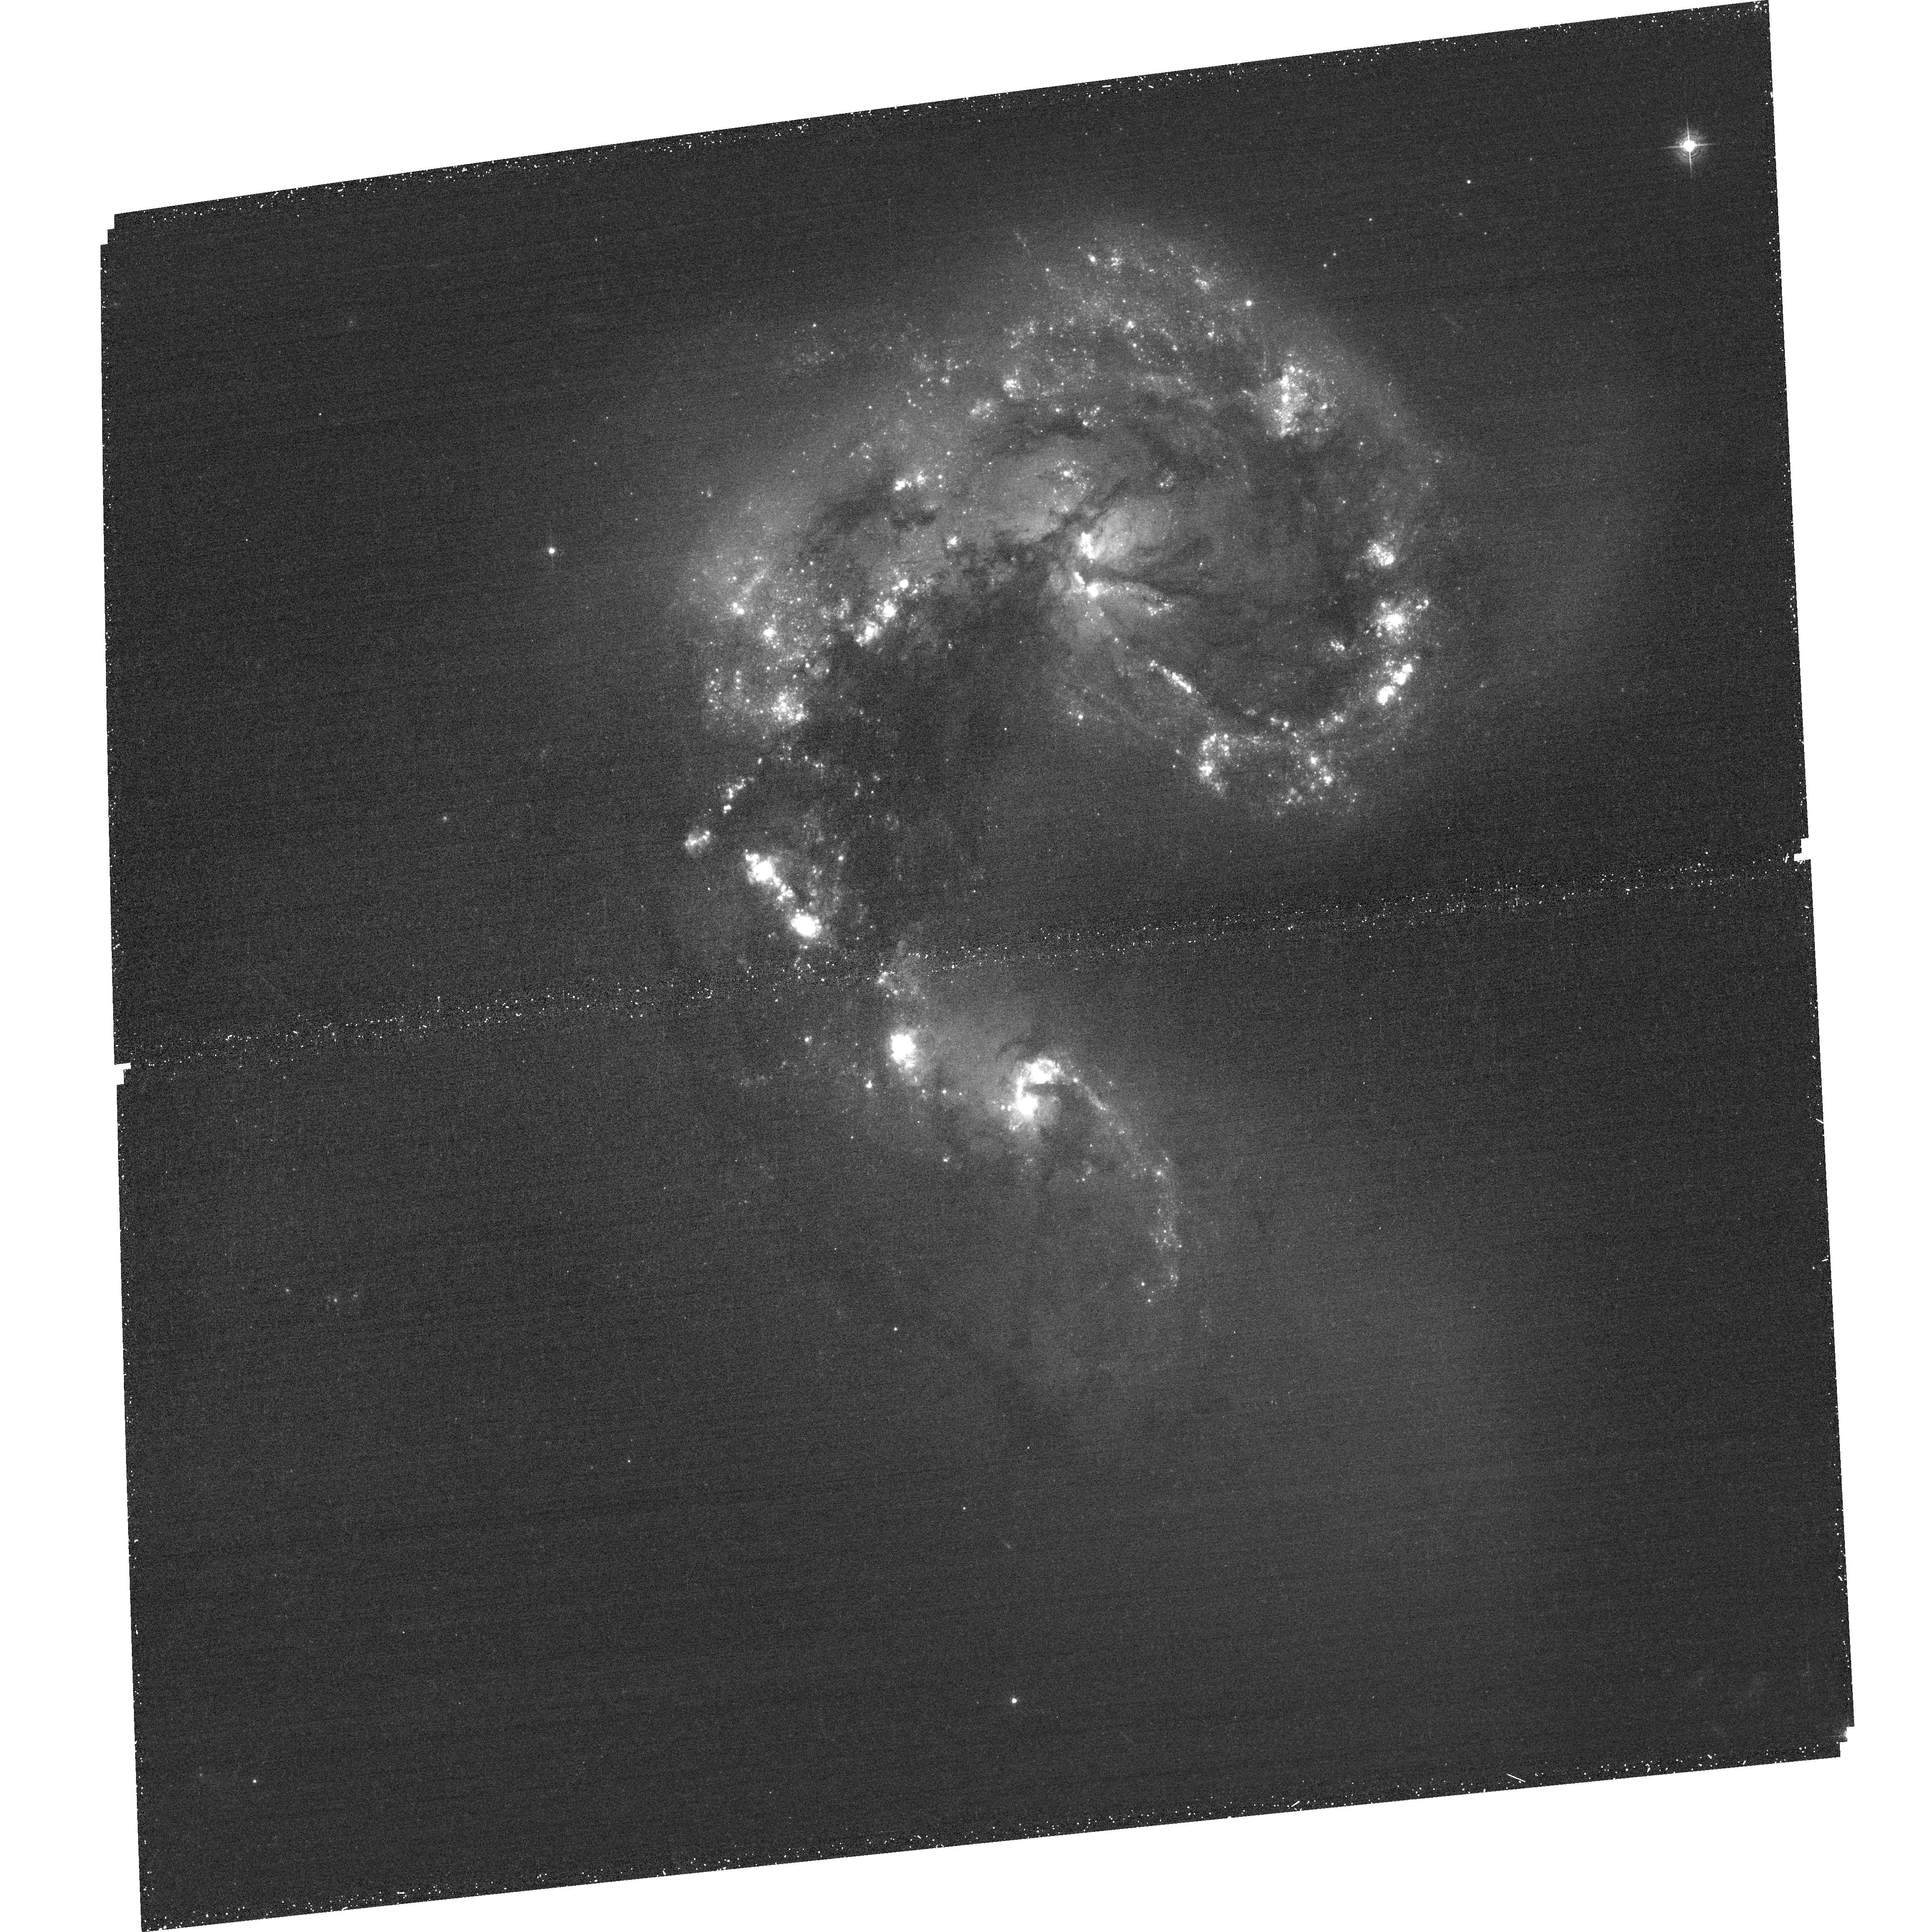
Target: NGC4038-39-ACS1
Instrument: ACS/WFC
Filter: F502N
Exposure: 36 min
Observation ID: hst_11577_31_acs_wfc_f502n_jb5u31

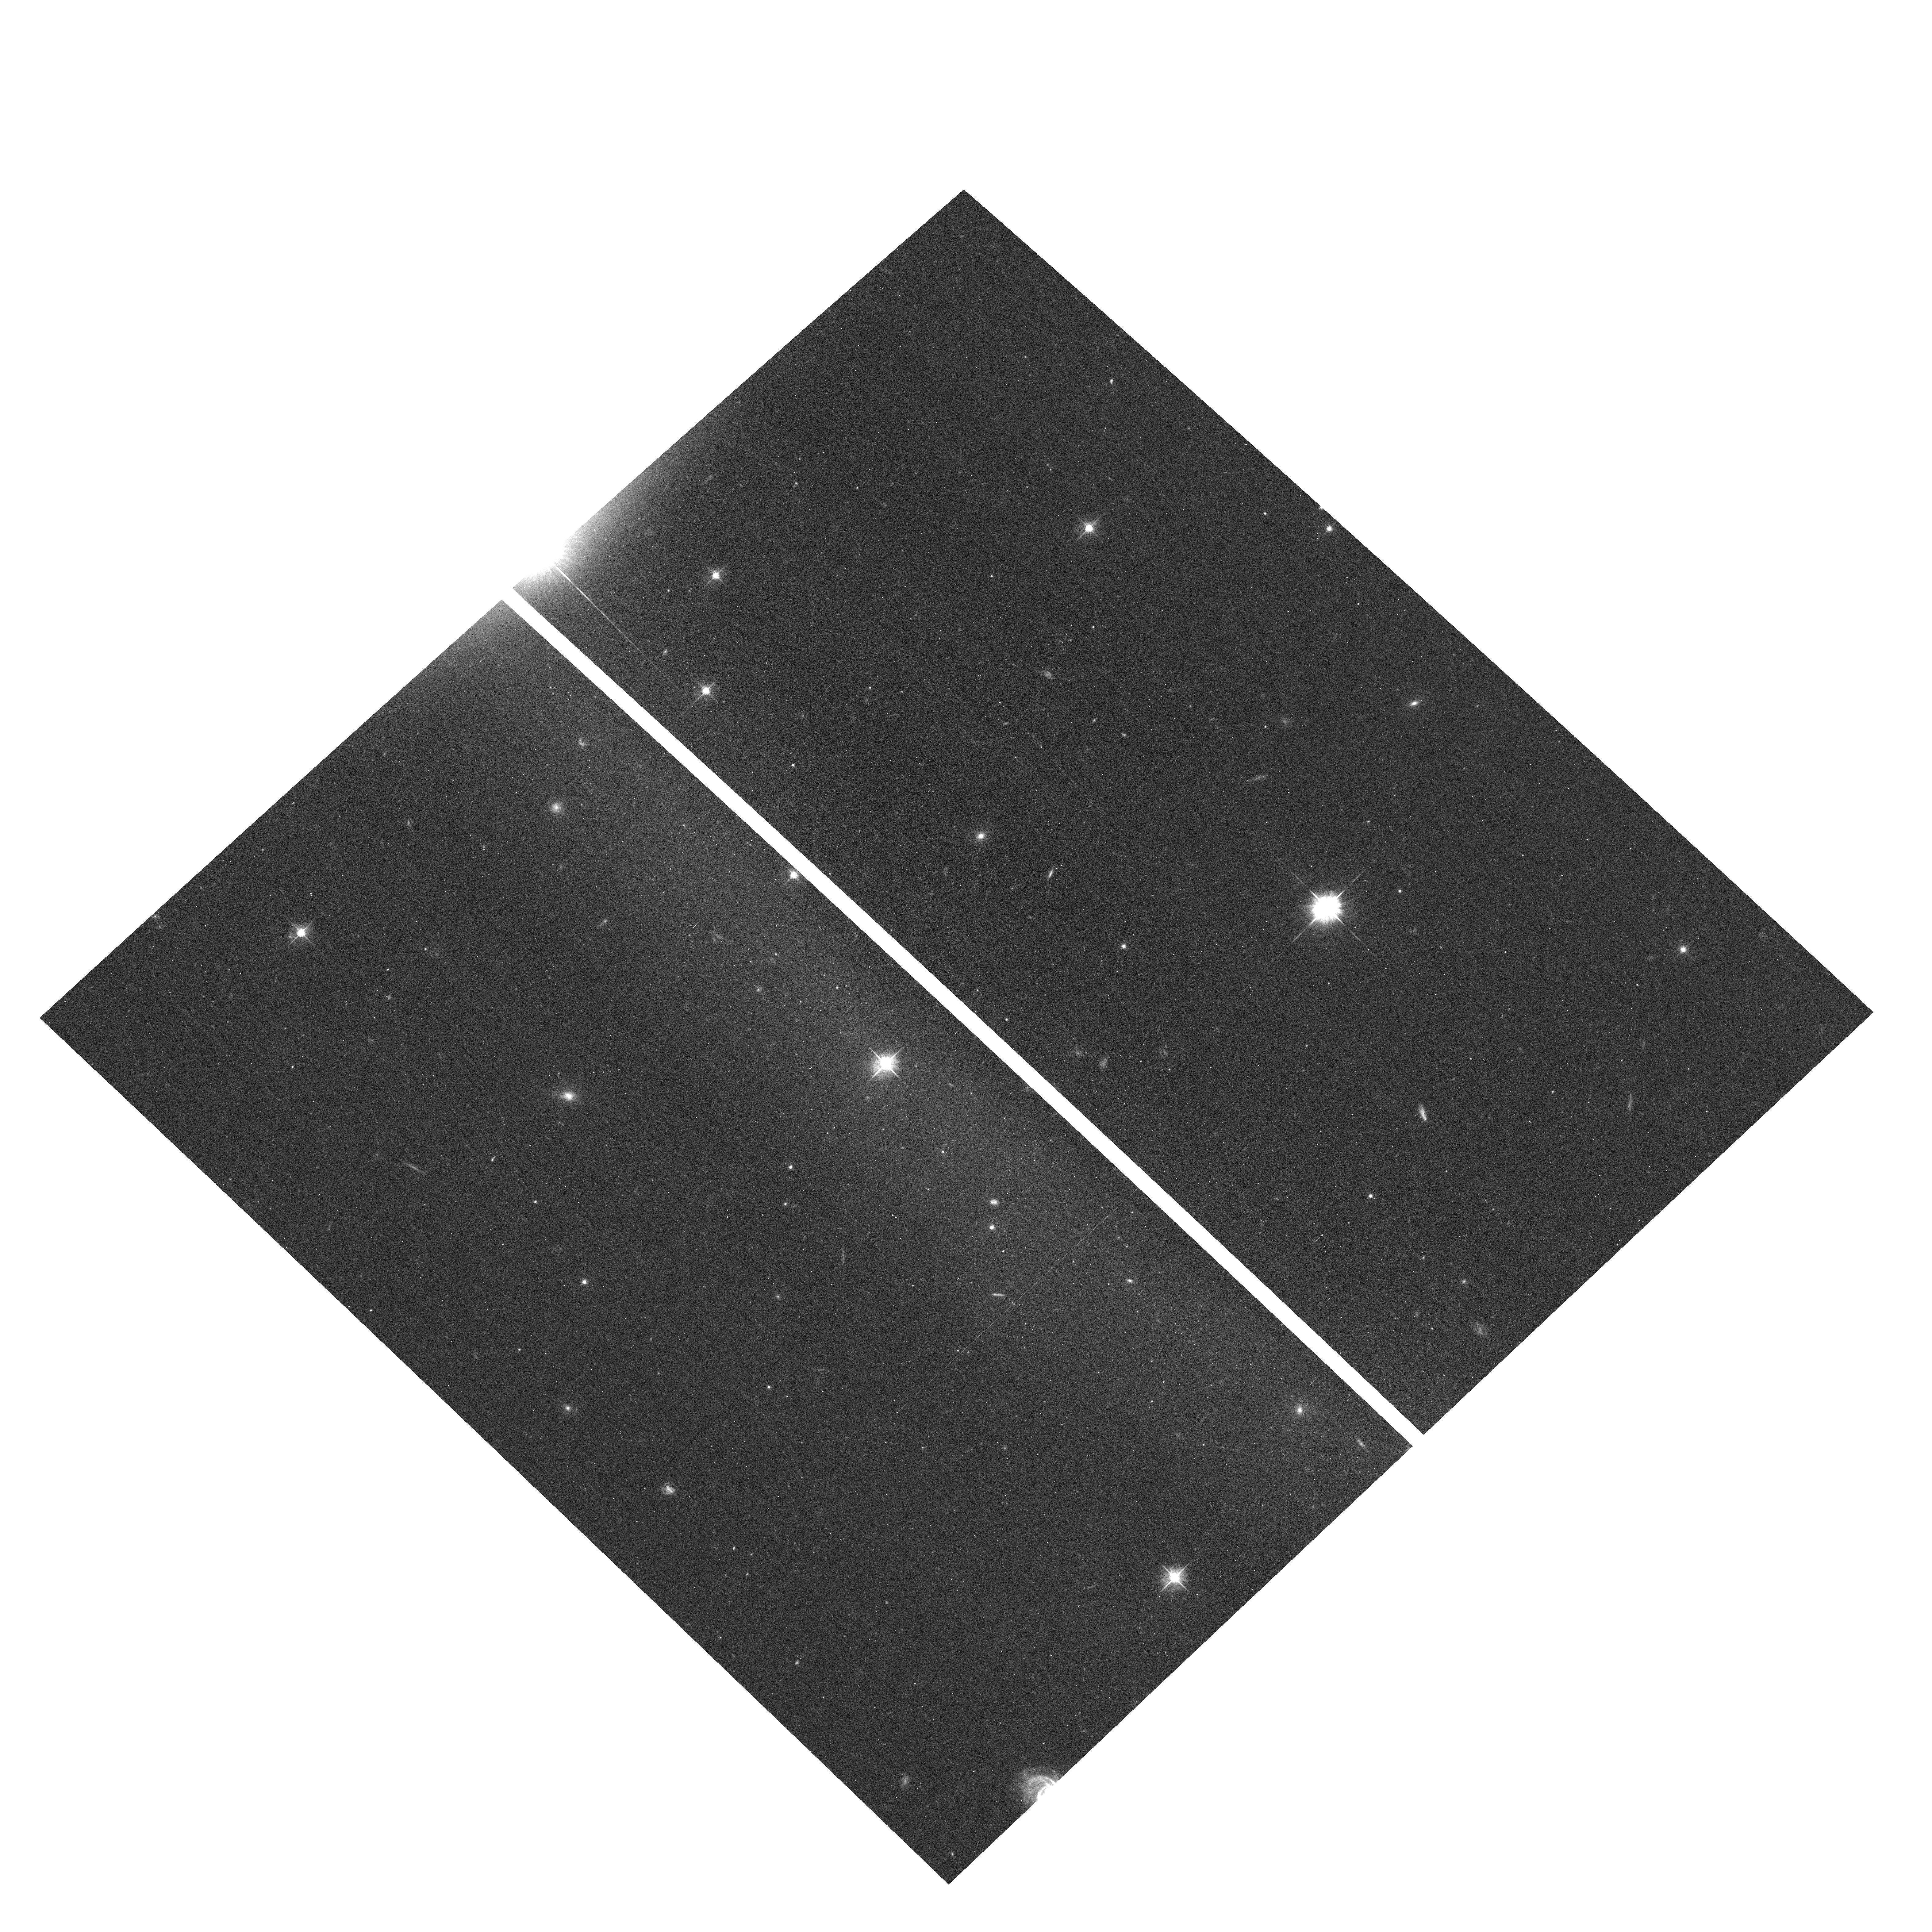
Target: field at RA 180.469°, Dec -18.971°
Instrument: ACS/WFC
Filter: F555W
Exposure: 15 min
Observation ID: hst_11577_20_acs_wfc_f555w_jb5u20

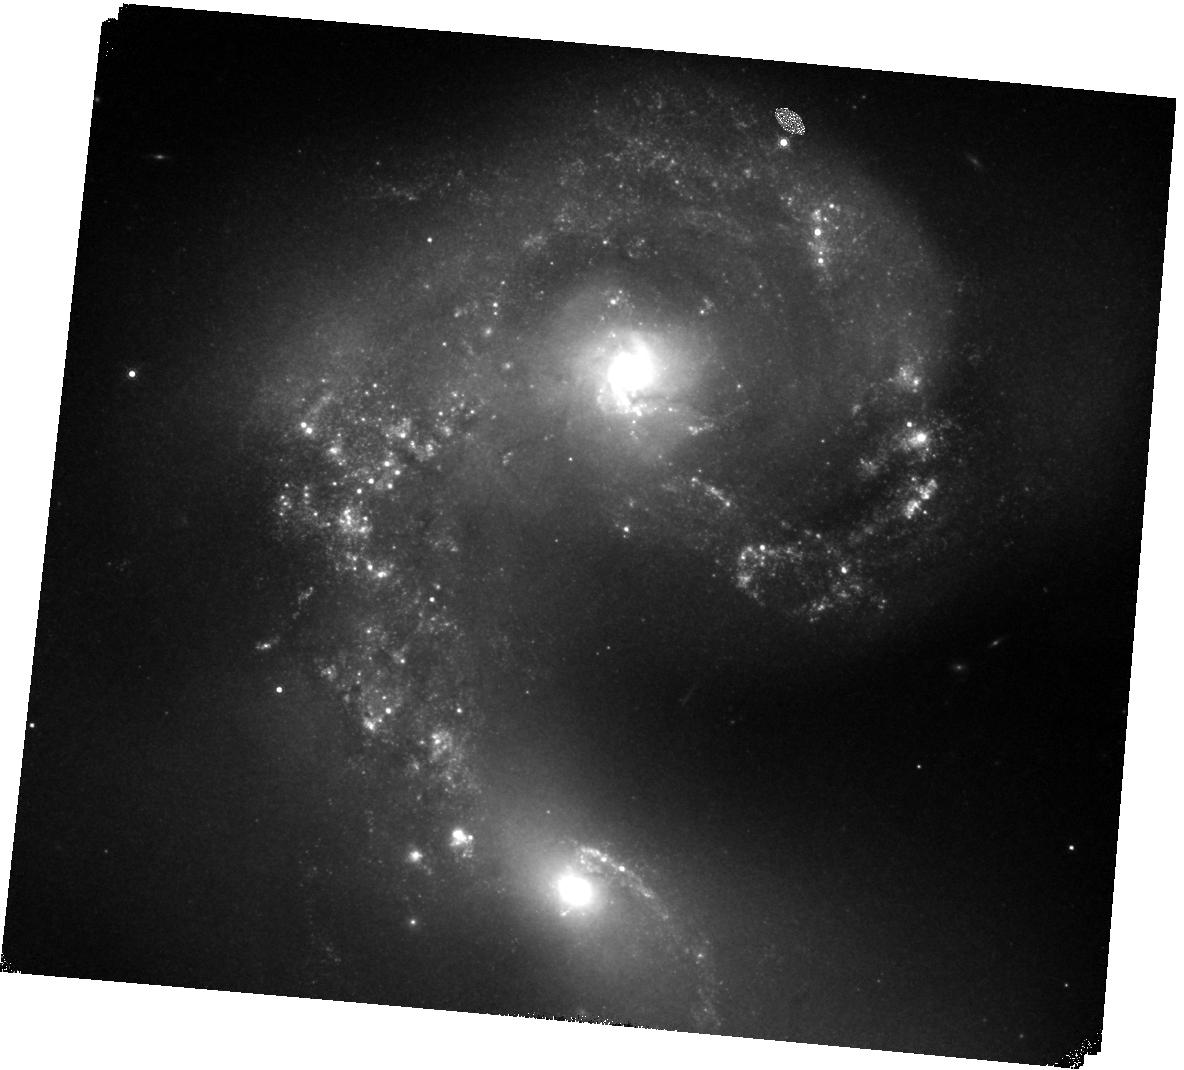
Target: NGC4038-39-JH-1
Instrument: WFC3/IR
Filter: F164N
Exposure: 40 min
Observation ID: hst_11577_91_wfc3_ir_f164n_ib5u91

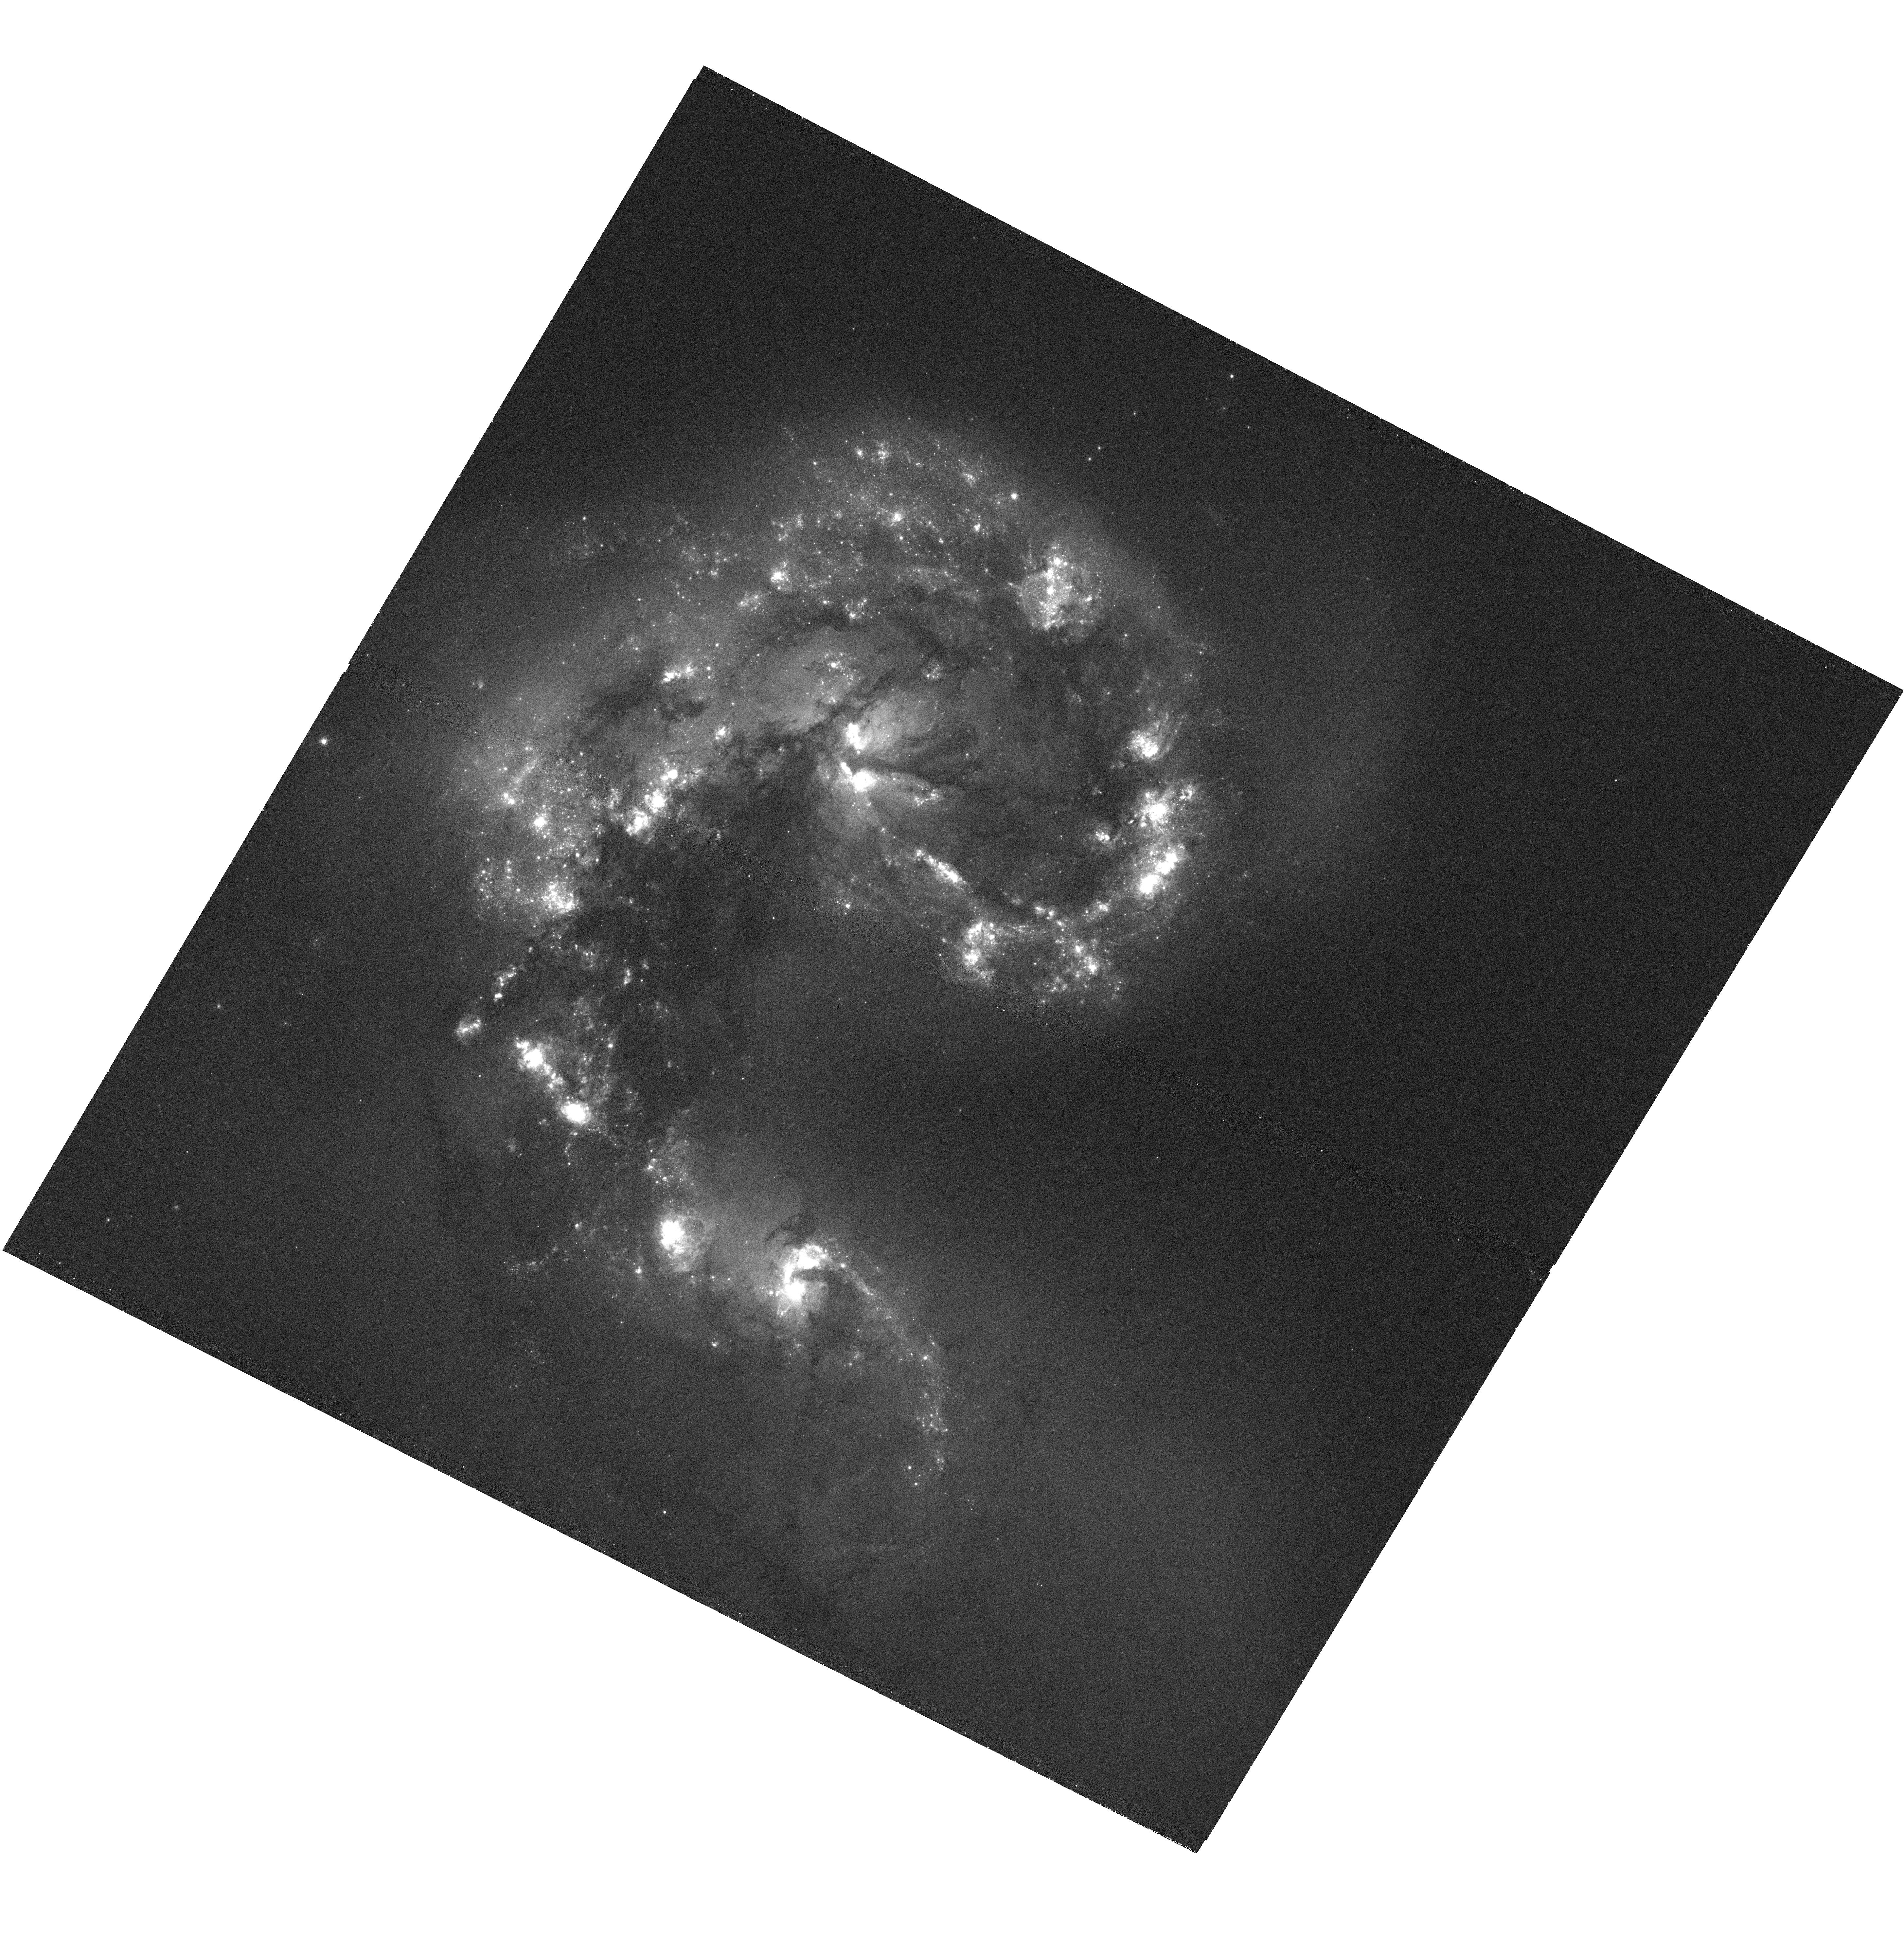
Target: NGC4038-39-WFC2
Instrument: WFC3/UVIS
Filter: F487N
Exposure: 49 min
Observation ID: hst_11577_90_wfc3_uvis_f487n_ib5u90

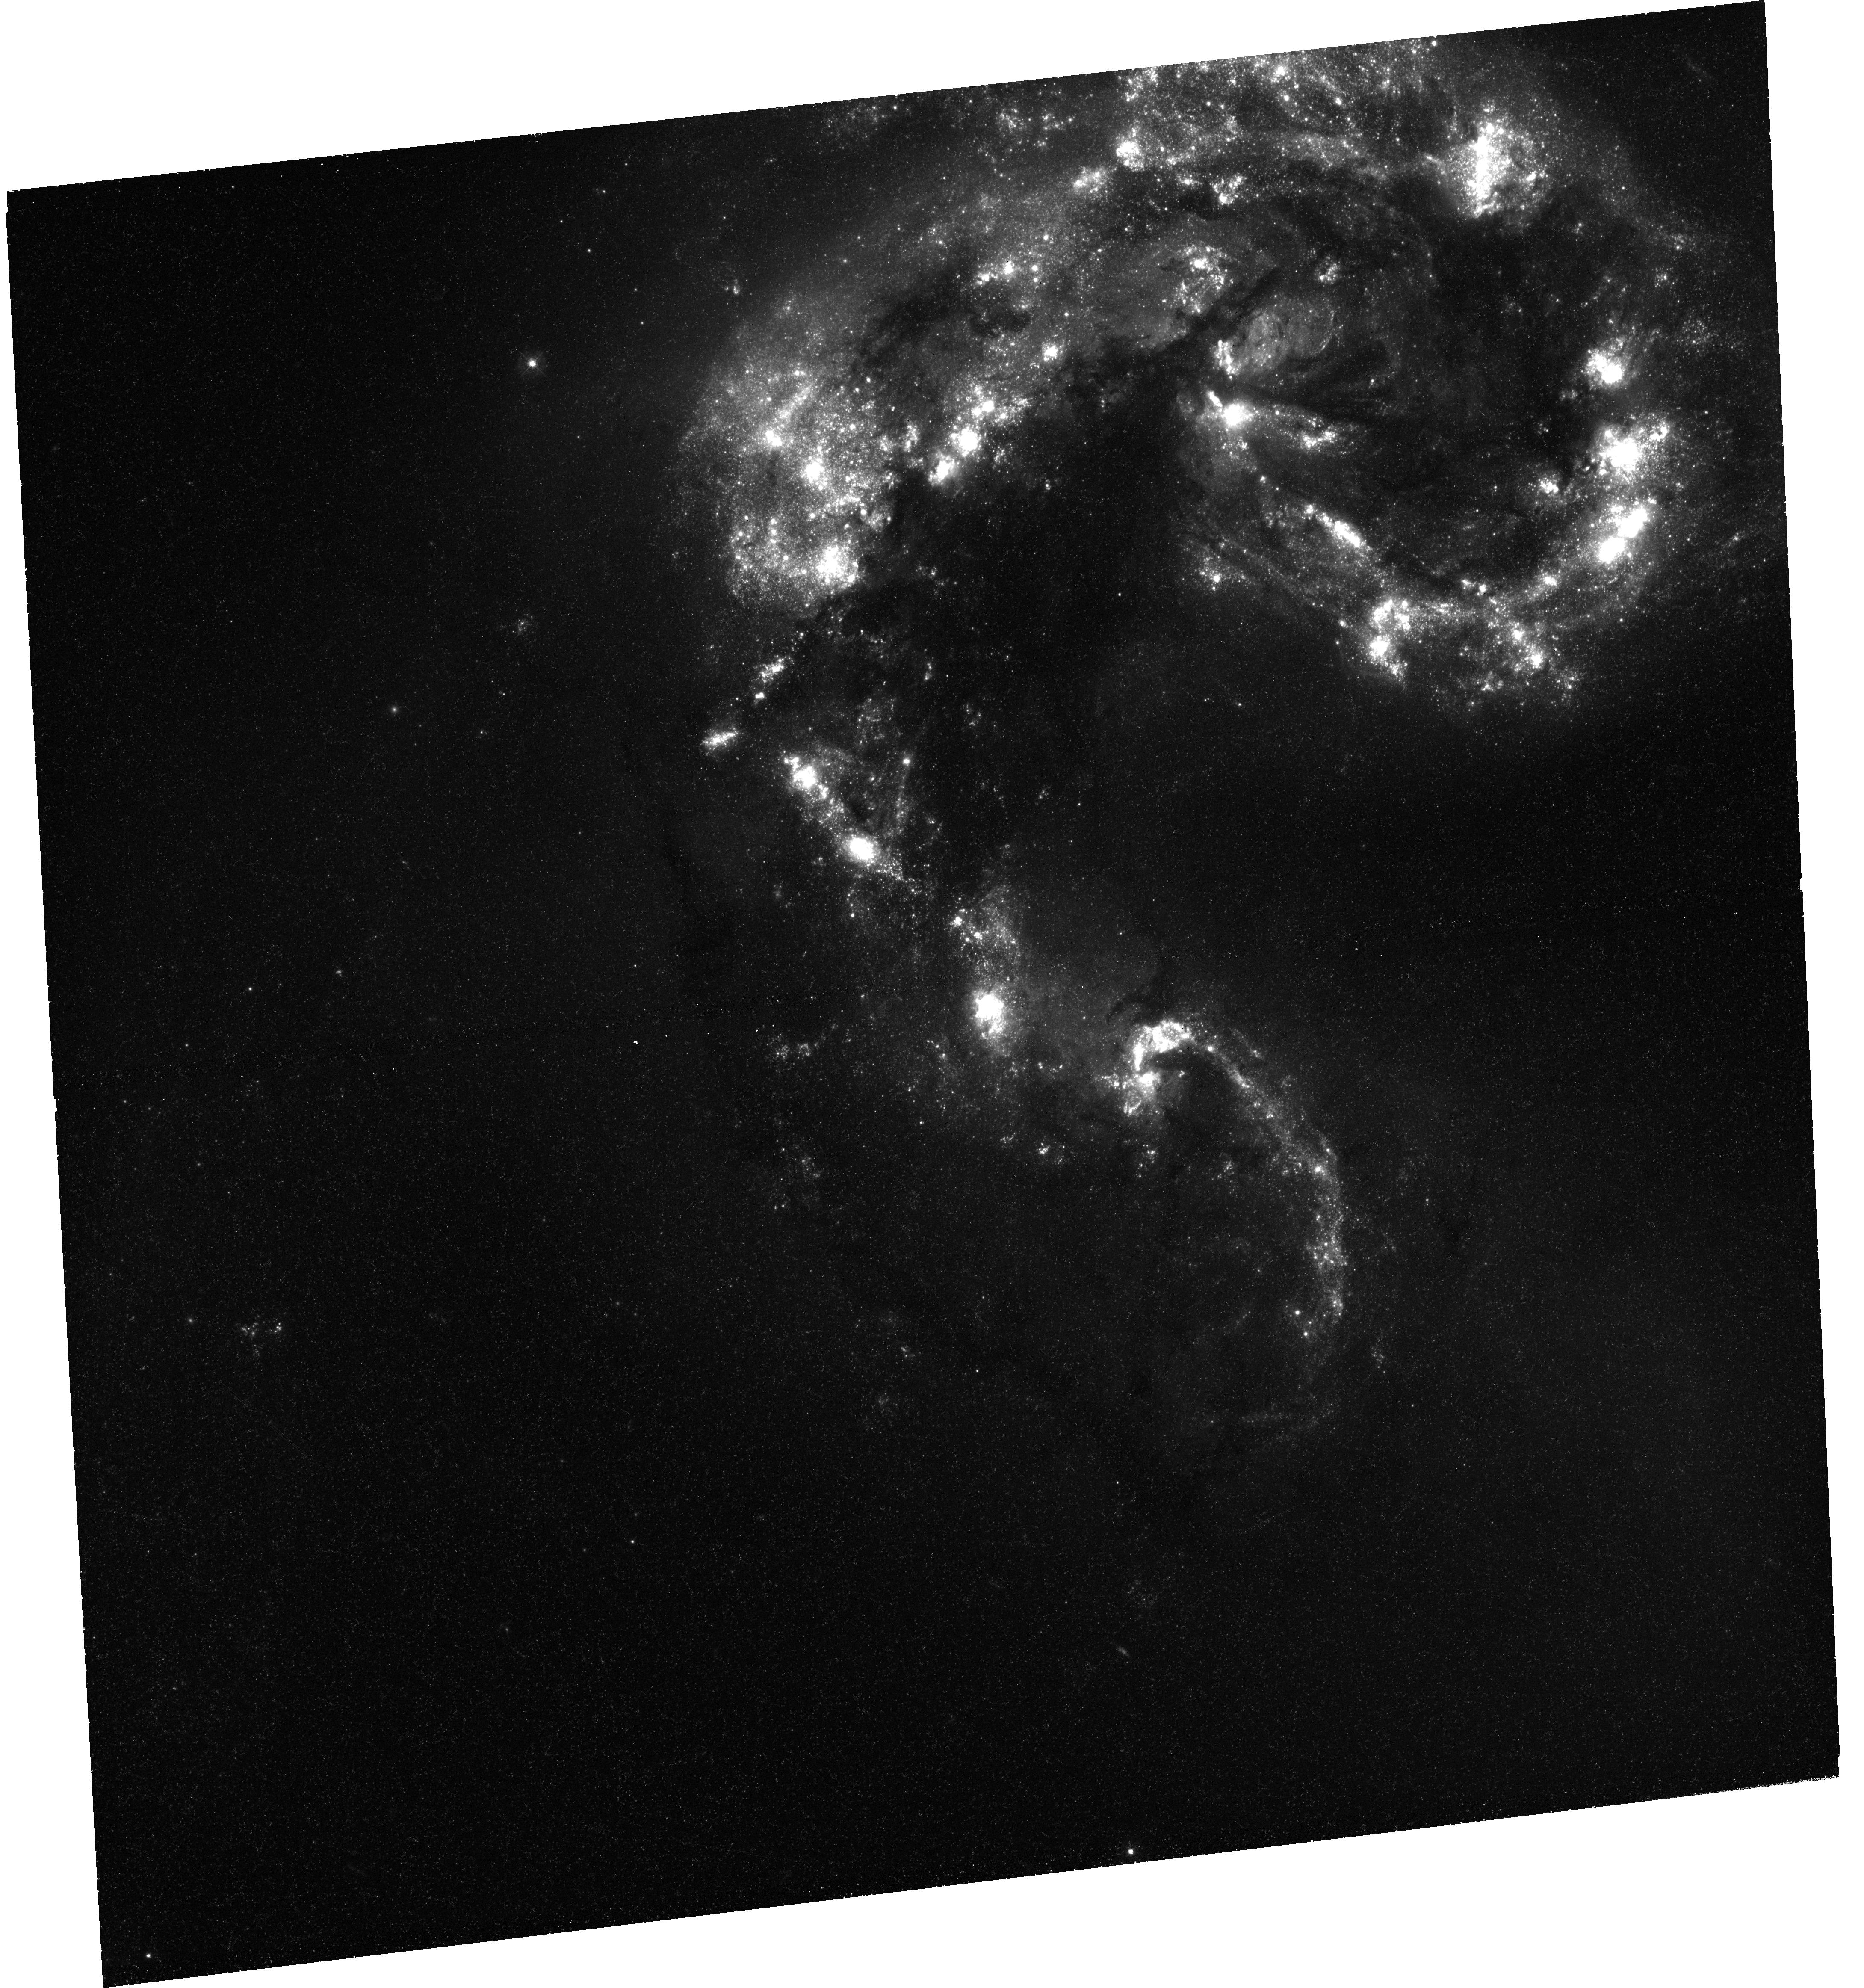
Target: NGC4038-39-1
Instrument: WFC3/UVIS
Filter: F336W
Exposure: 1.5 h
Observation ID: hst_11577_10_wfc3_uvis_f336w_ib5u10

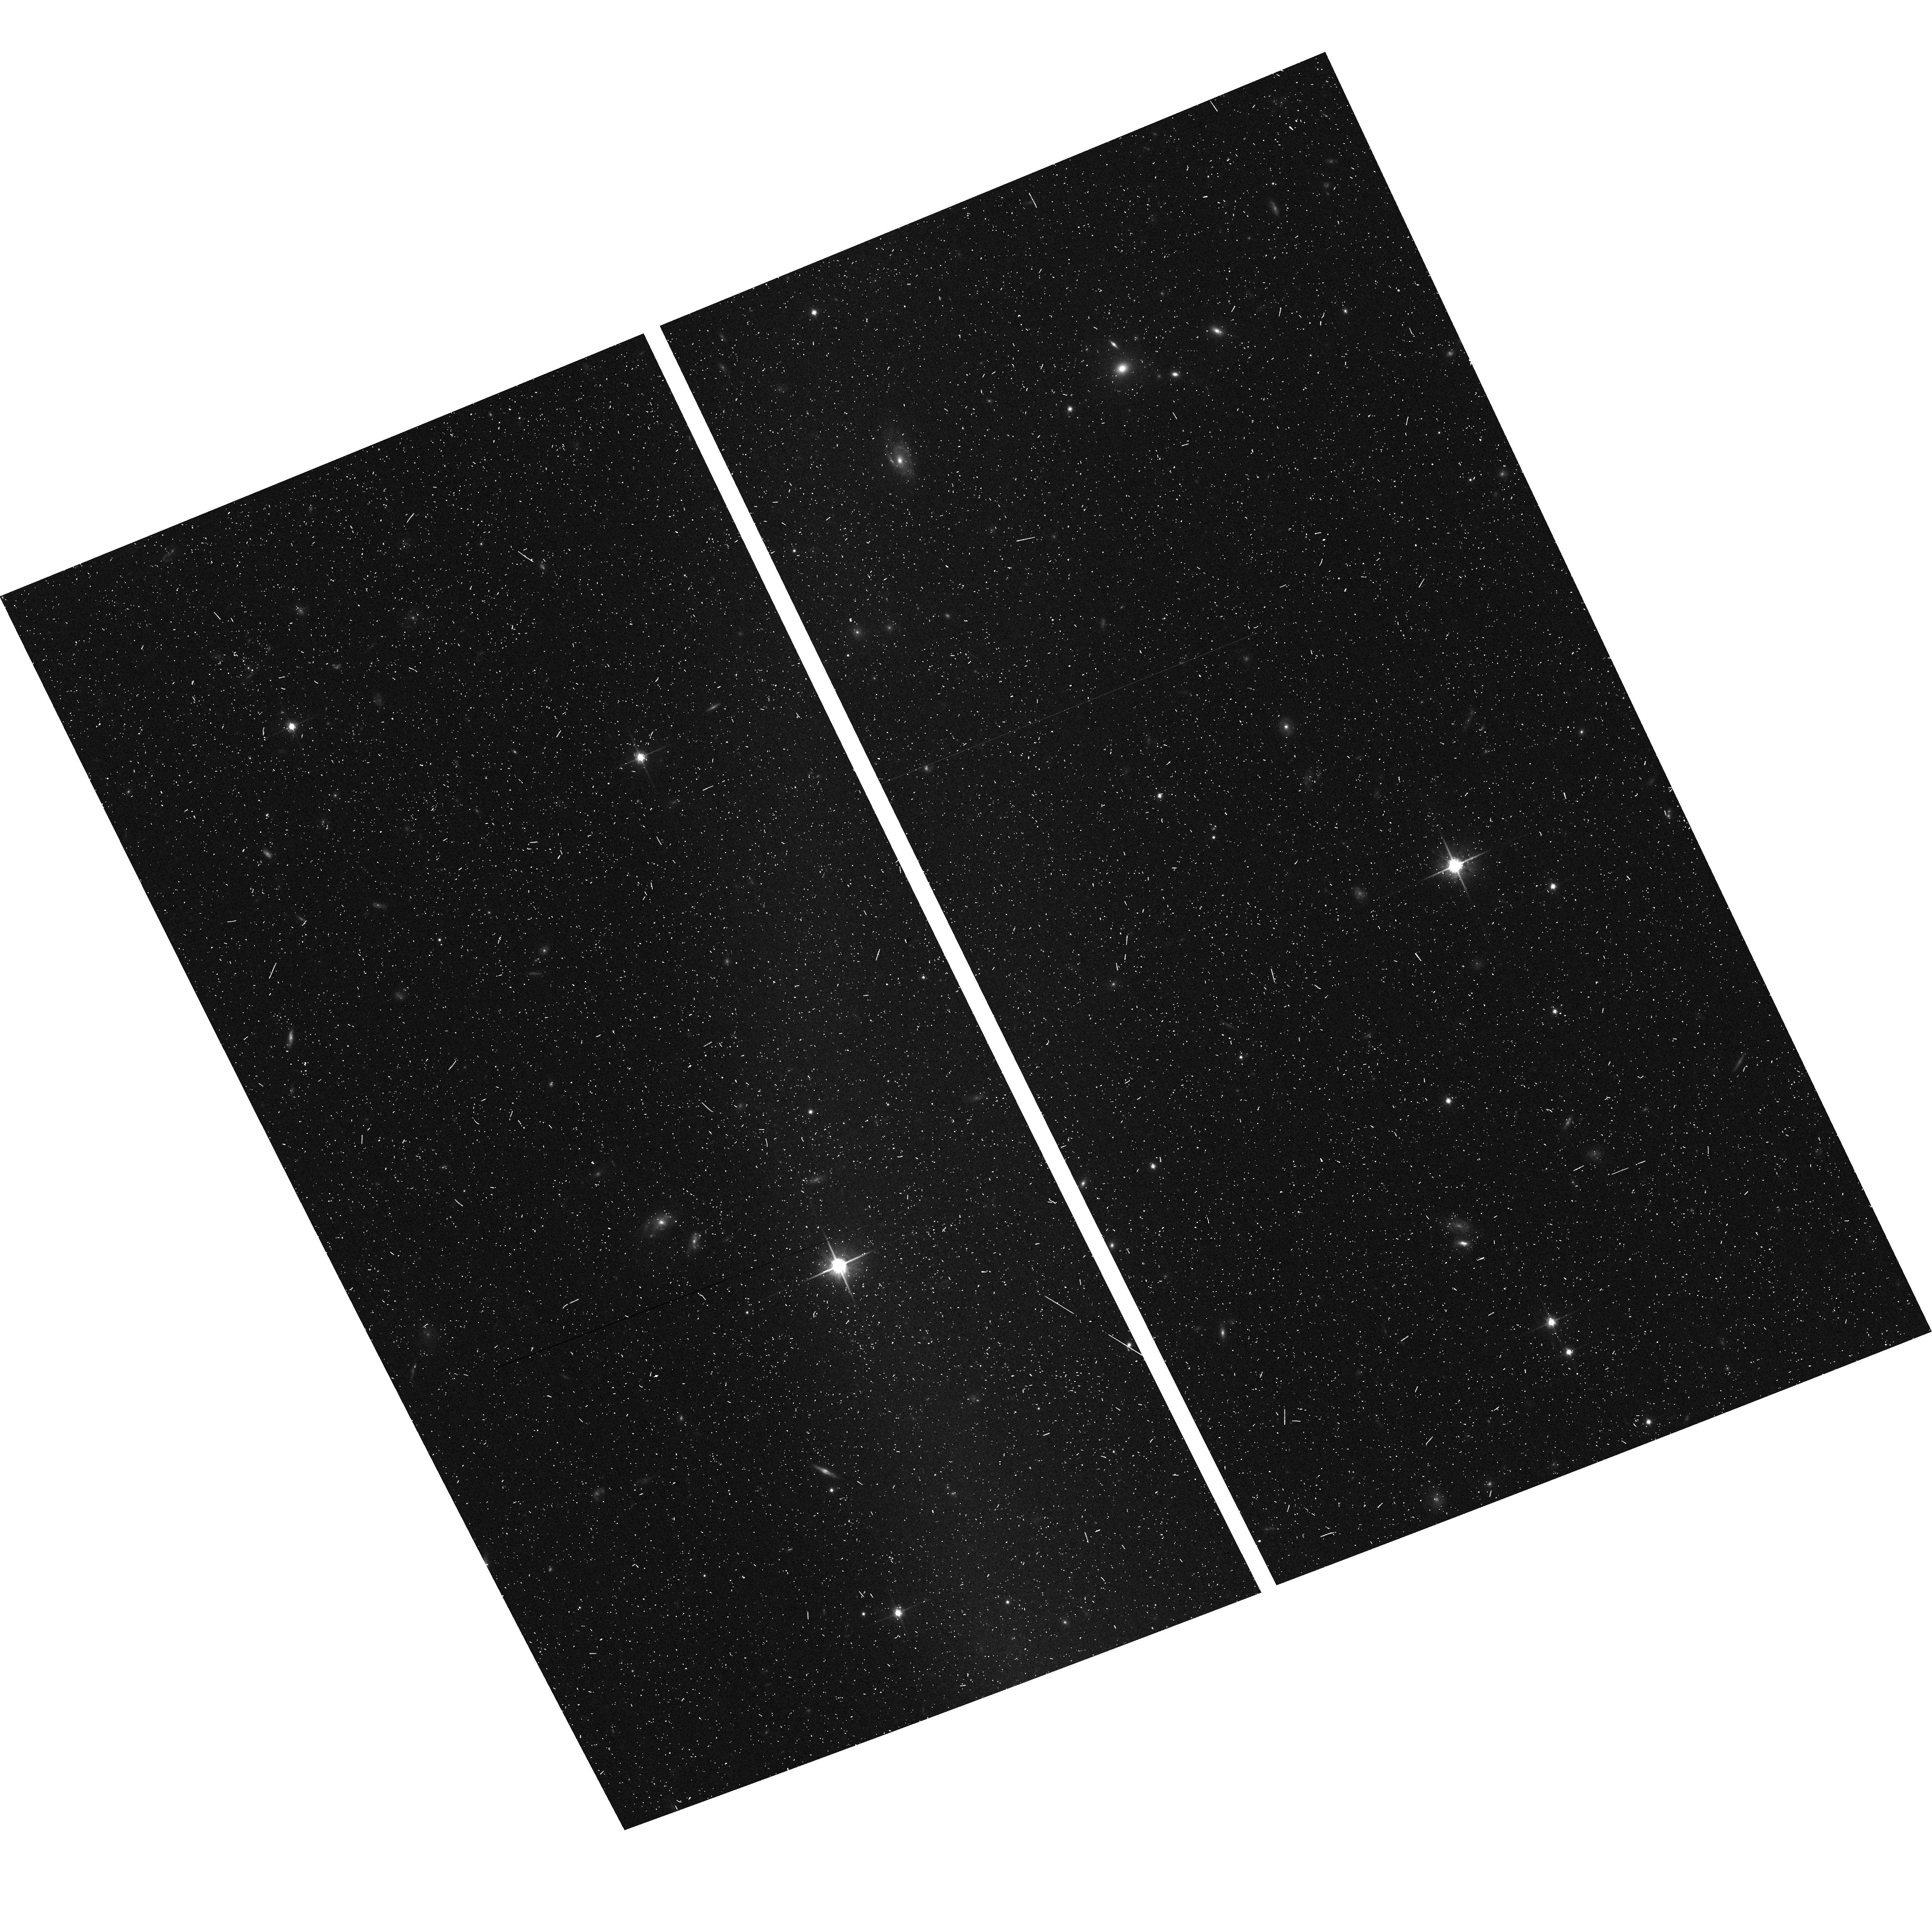
Target: NGC4038-N-TAIL
Instrument: ACS/WFC
Filter: F814W
Exposure: 8 min
Observation ID: hst_11577_34_acs_wfc_f814w_jb5u34

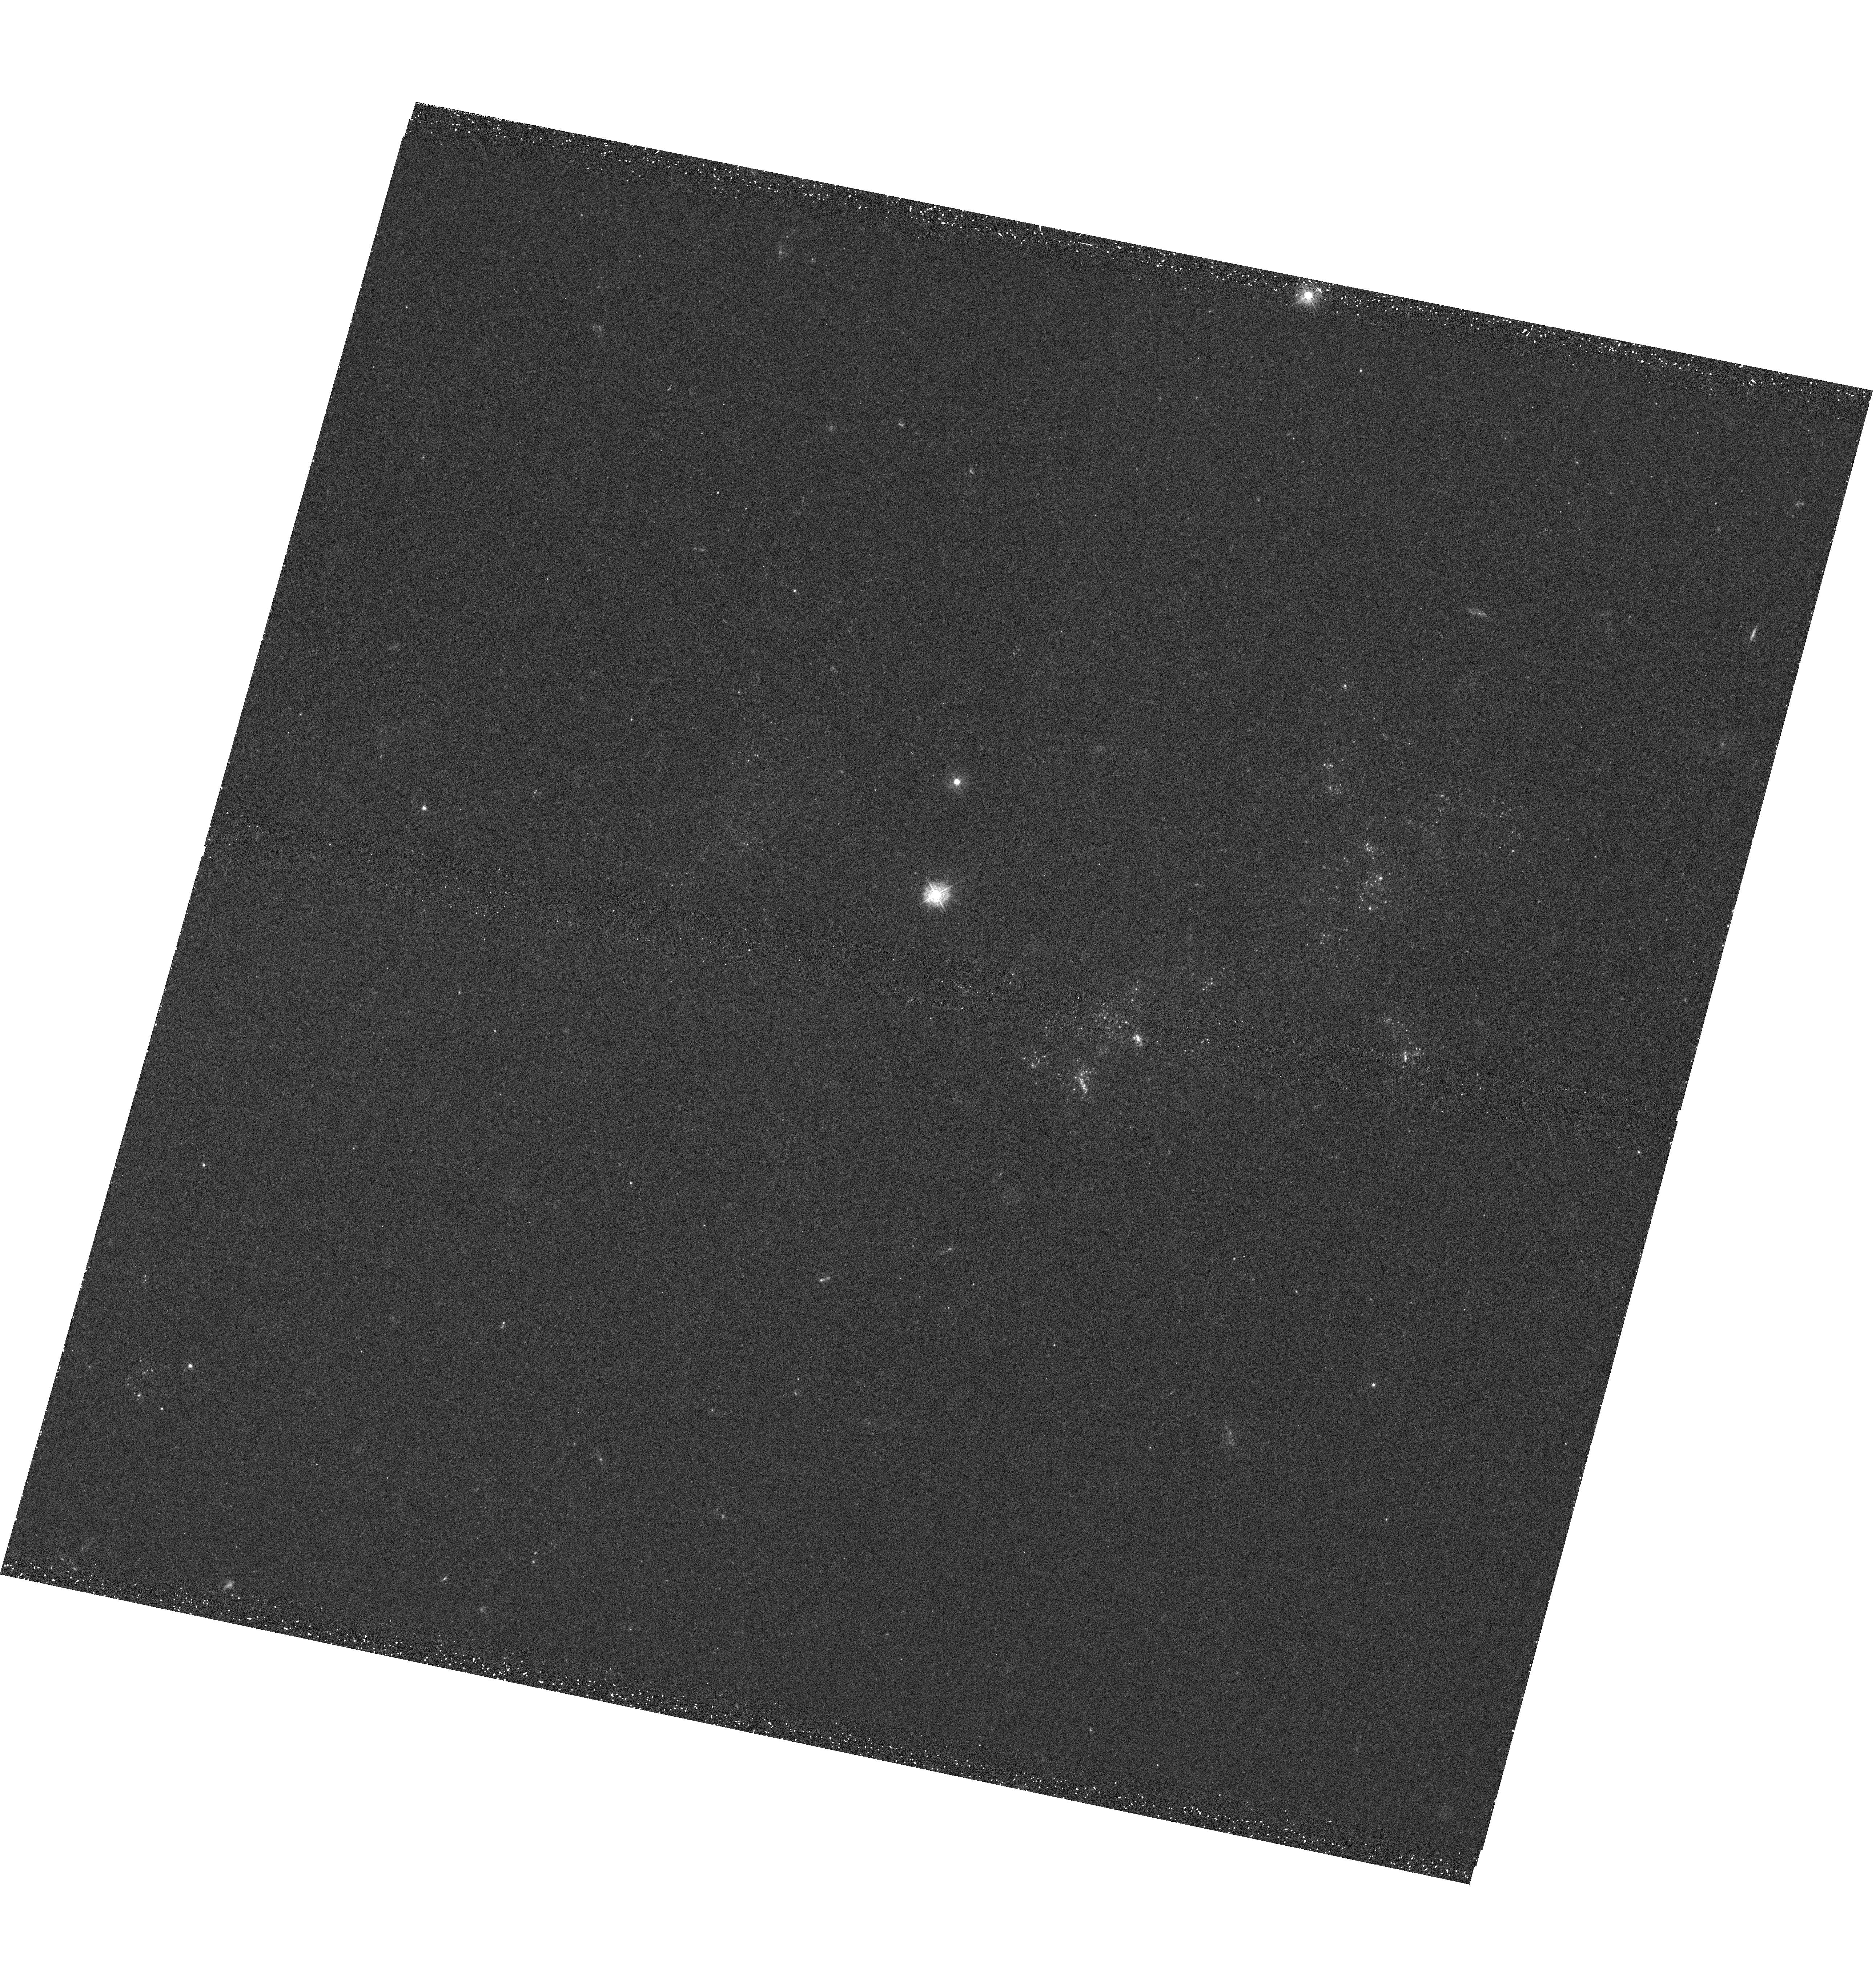
Target: NGC4038-39-SOUTH-DWARF
Instrument: WFC3/UVIS
Filter: F336W
Exposure: 40 min
Observation ID: hst_11577_32_wfc3_uvis_f336w_ib5u32

Opening New Windows on the Antennae with WFC3 (PI: Whitmore, Brad C.)

We propose to use WFC3 to provide key observations of young star clusters in "The Antennae" (NGC4038/39). Of prime importance is the WFC3's ability to push the limiting UV magnitude FIVE mag deeper than our previous WFPC2 observations. This corresponds to pushing the limiting cluster mass from ~10**5 to ~10**3 solar masses for cluster ages ~10**8 yrs. In addition, the much wider field of view of the WFC3 IR channel will allow us to map out both colliding disks rather than just the Overlap Region between them. This will be especially important for finding the youngest clusters that are still embedded in their placental cocoons. The extensive set of narrow-band filters will provide an effective means for determining the properties of shocks, which are believed to be a primary triggering mechanism for star formation. We will also use ACS in parallel with WFC3 to observe portions of both the northern and southern tails at no additional orbital cost. Finally, one additional primary WFC3 orbit will be used to supplement exisiting HST observations of the star-forming "dwarf" galaxy at the end of the southern tail. Hence, when completed we will have full UBVI + H_alpha coverage (or more for the main galaxy) of four different environments in the Antennae. In conjunction with the extensive multi-wavelength database we have collected (both HST and ground-based) these observations will provide answers to fundamental questions such as: How do these clusters form and evolve? How is star formation triggered? How do star clusters affect the local and global ISM, and the evolution of the galaxy as a whole? The Antennae galaxies are the nearest example of a major disk--disk merger, and hence may represent our best chance for understanding how mergers form tremendous numbers of clusters and stars, both in the local universe and during galaxy assembly at high redshift.